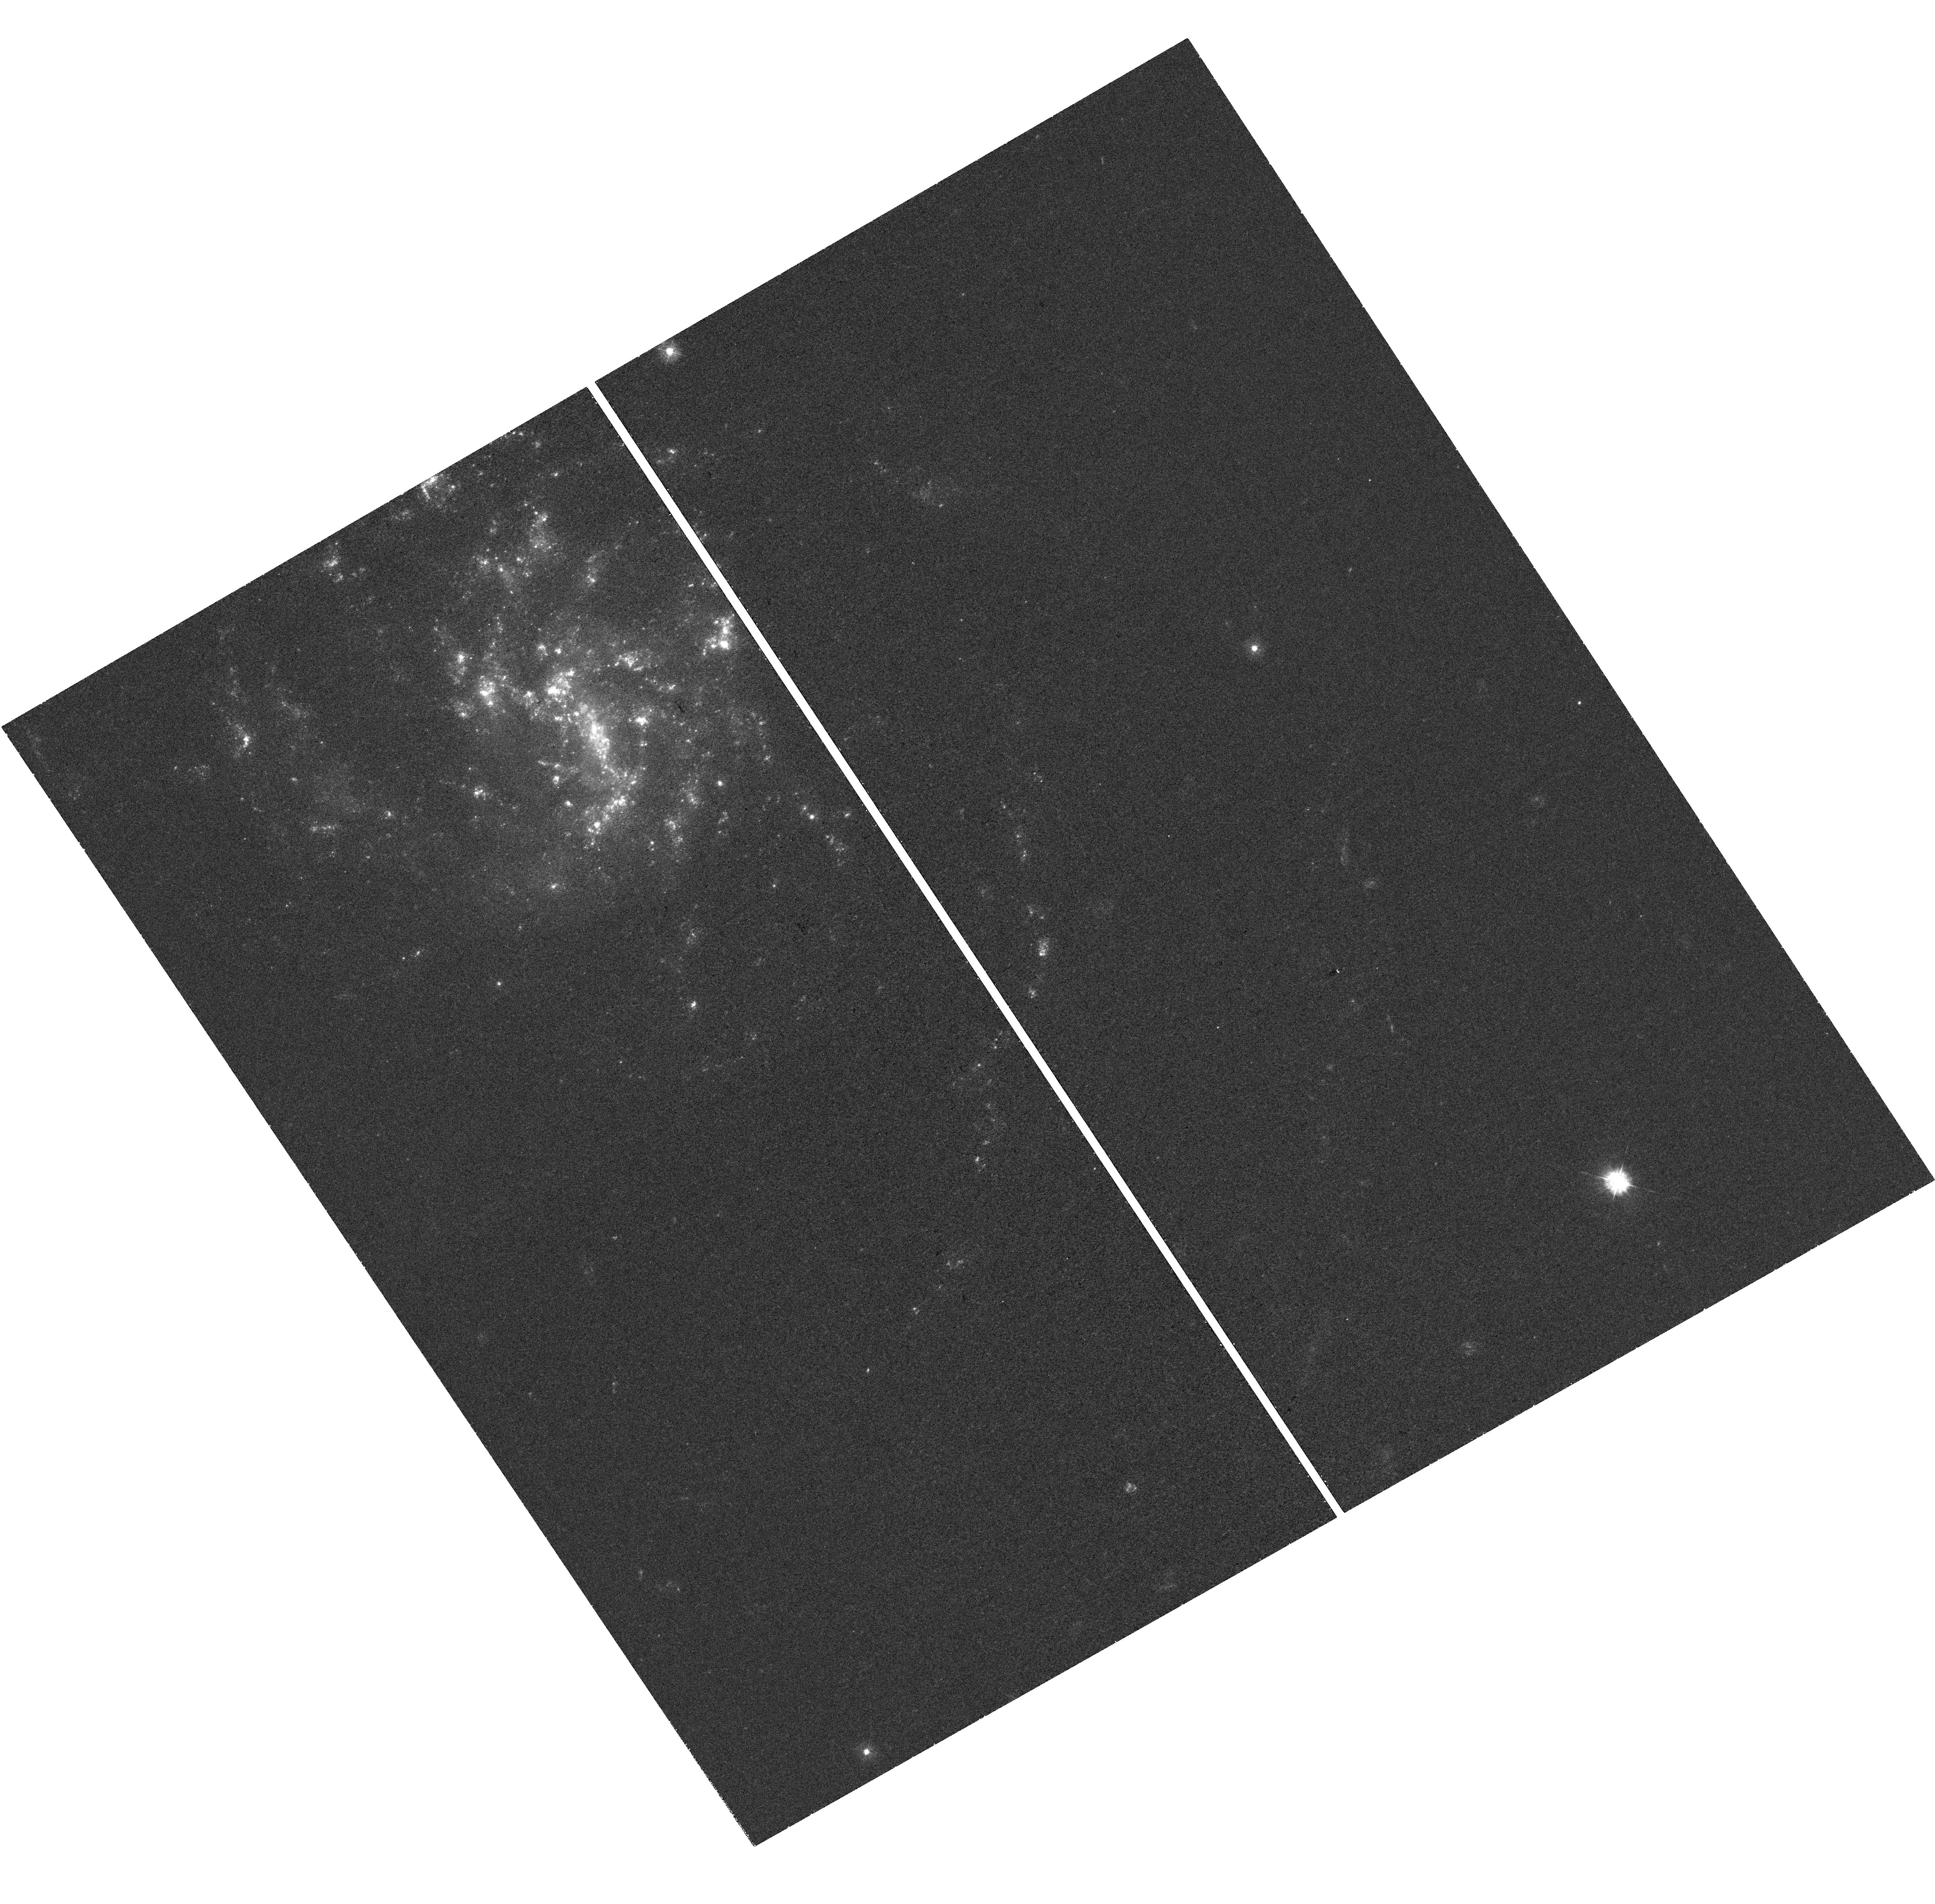
Target: MCG-03-13-063
Instrument: WFC3/UVIS
Filter: F336W
Exposure: 57 min
Observation ID: hst_14937_01_wfc3_uvis_f336w_idgv01

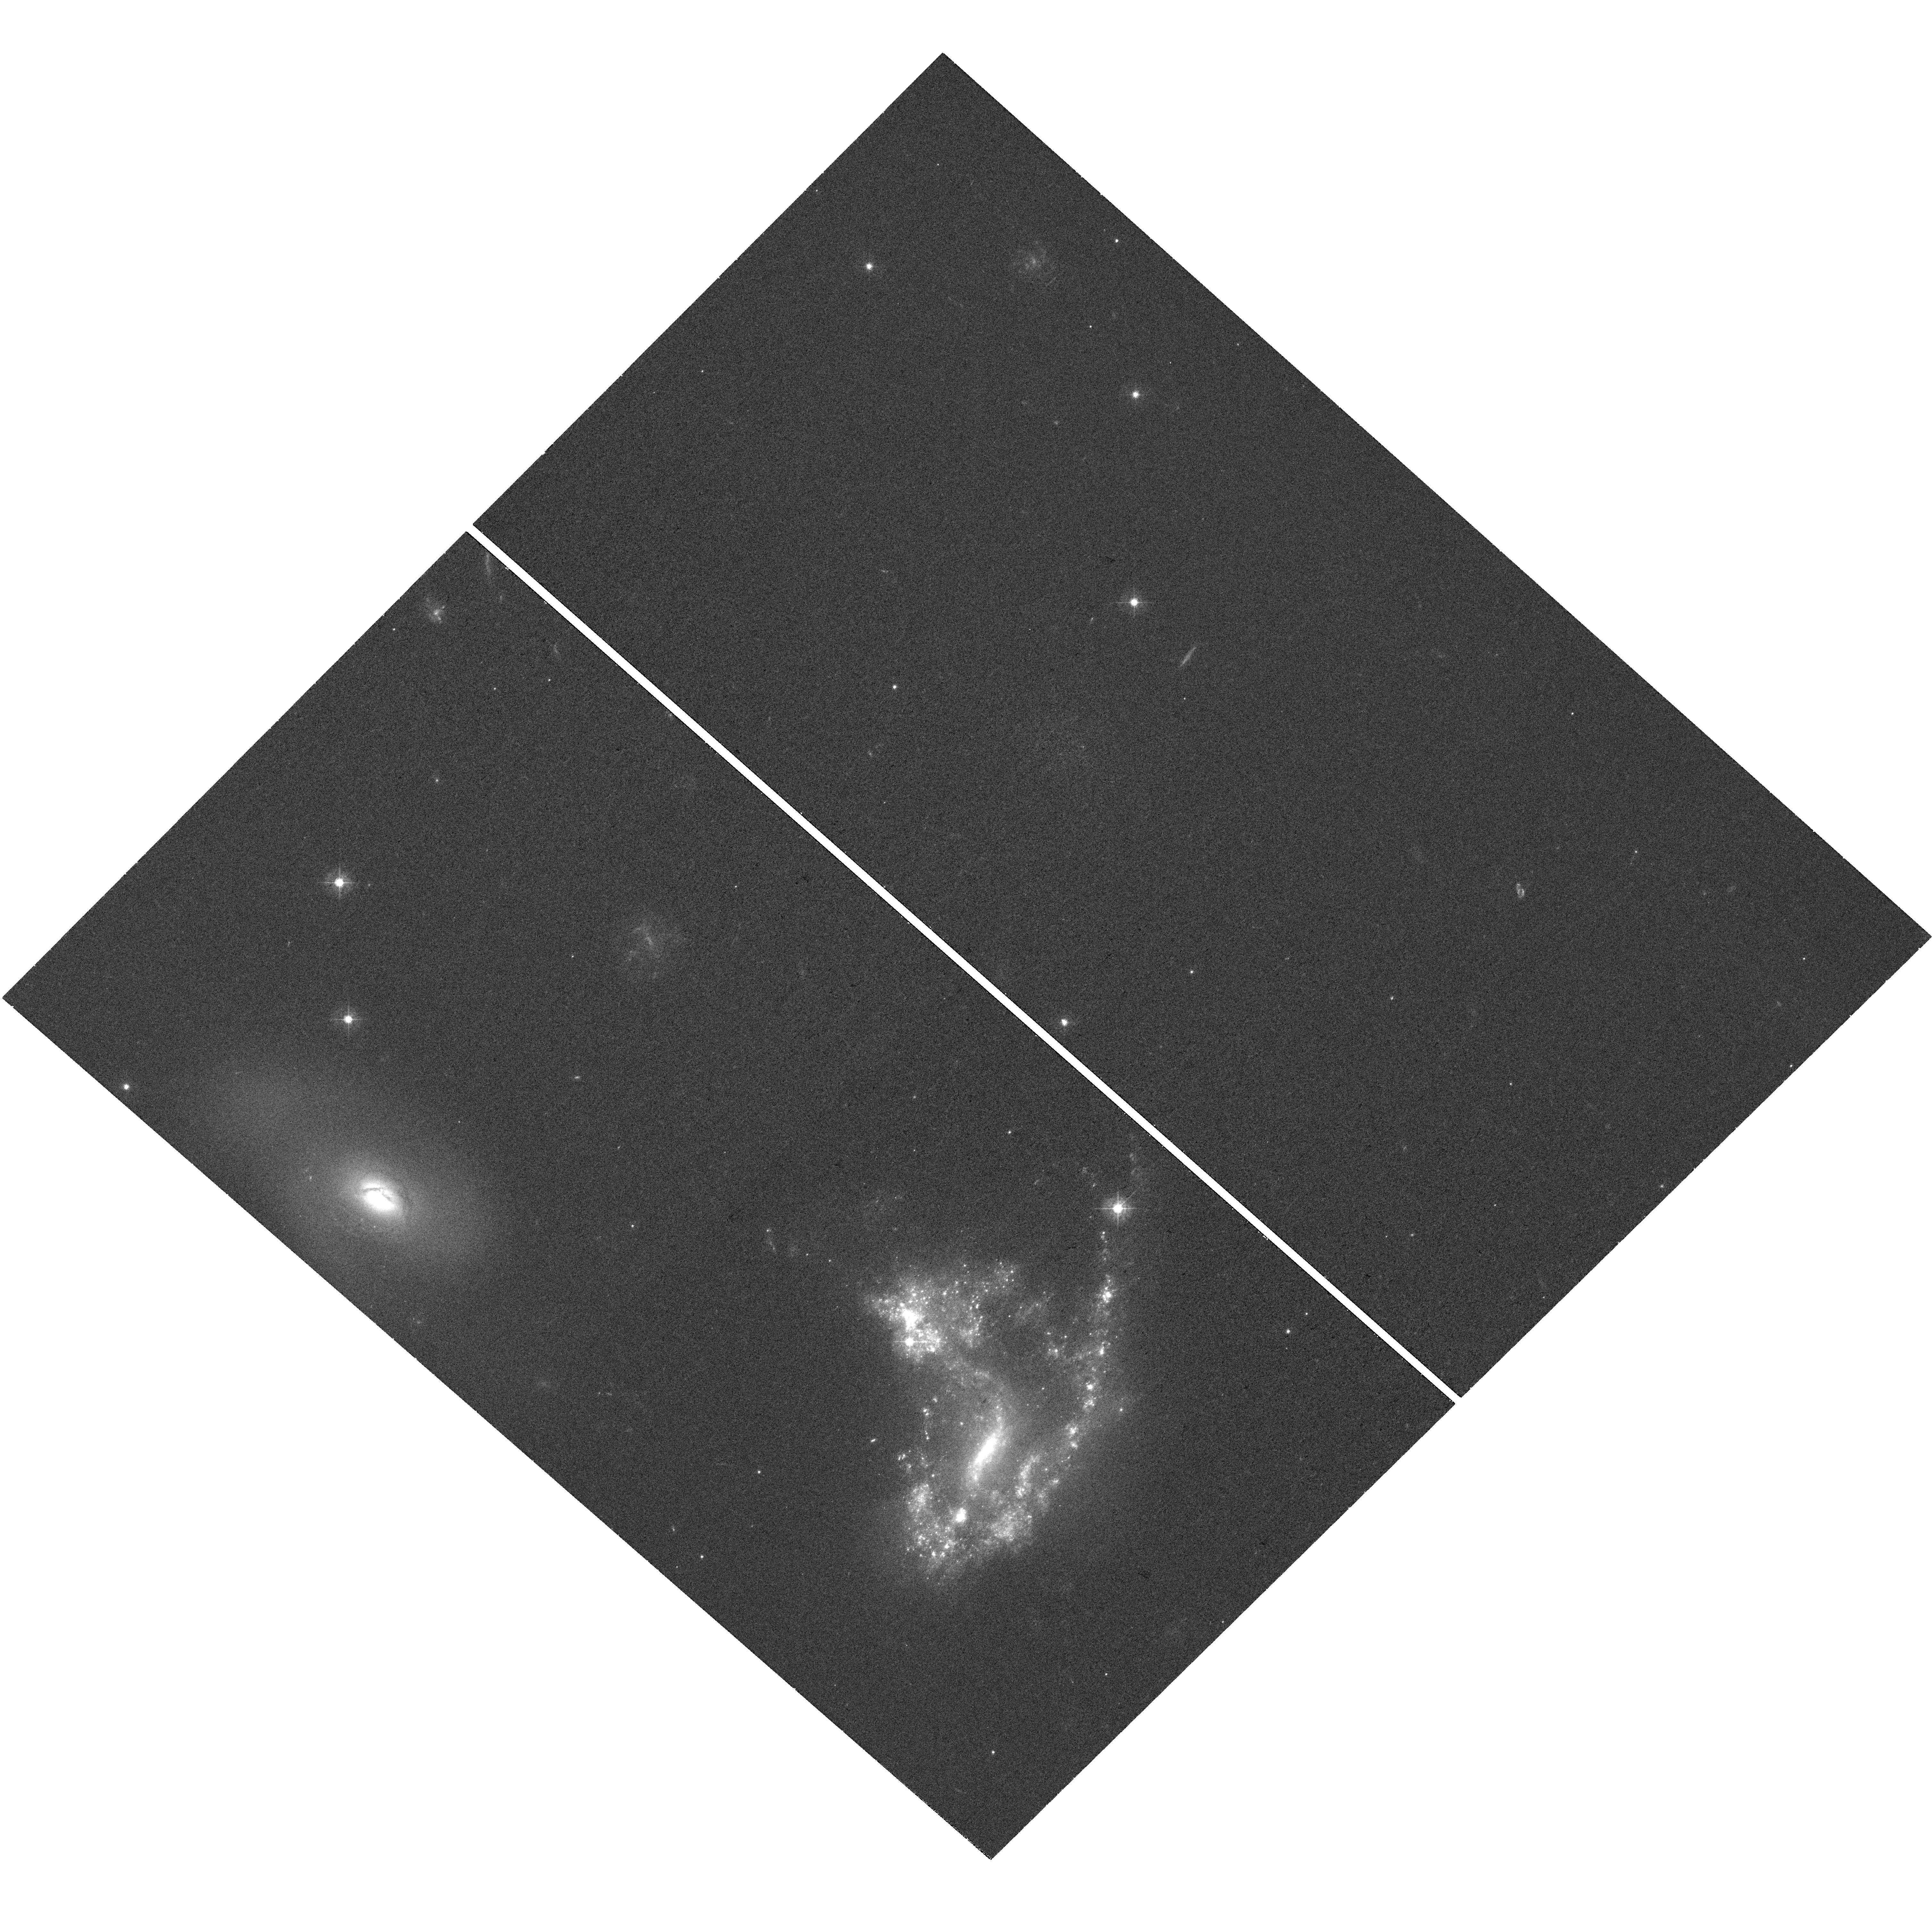
Target: AM-1054-325
Instrument: WFC3/UVIS
Filter: F438W
Exposure: 25 min
Observation ID: hst_14937_02_wfc3_uvis_f438w_idgv02

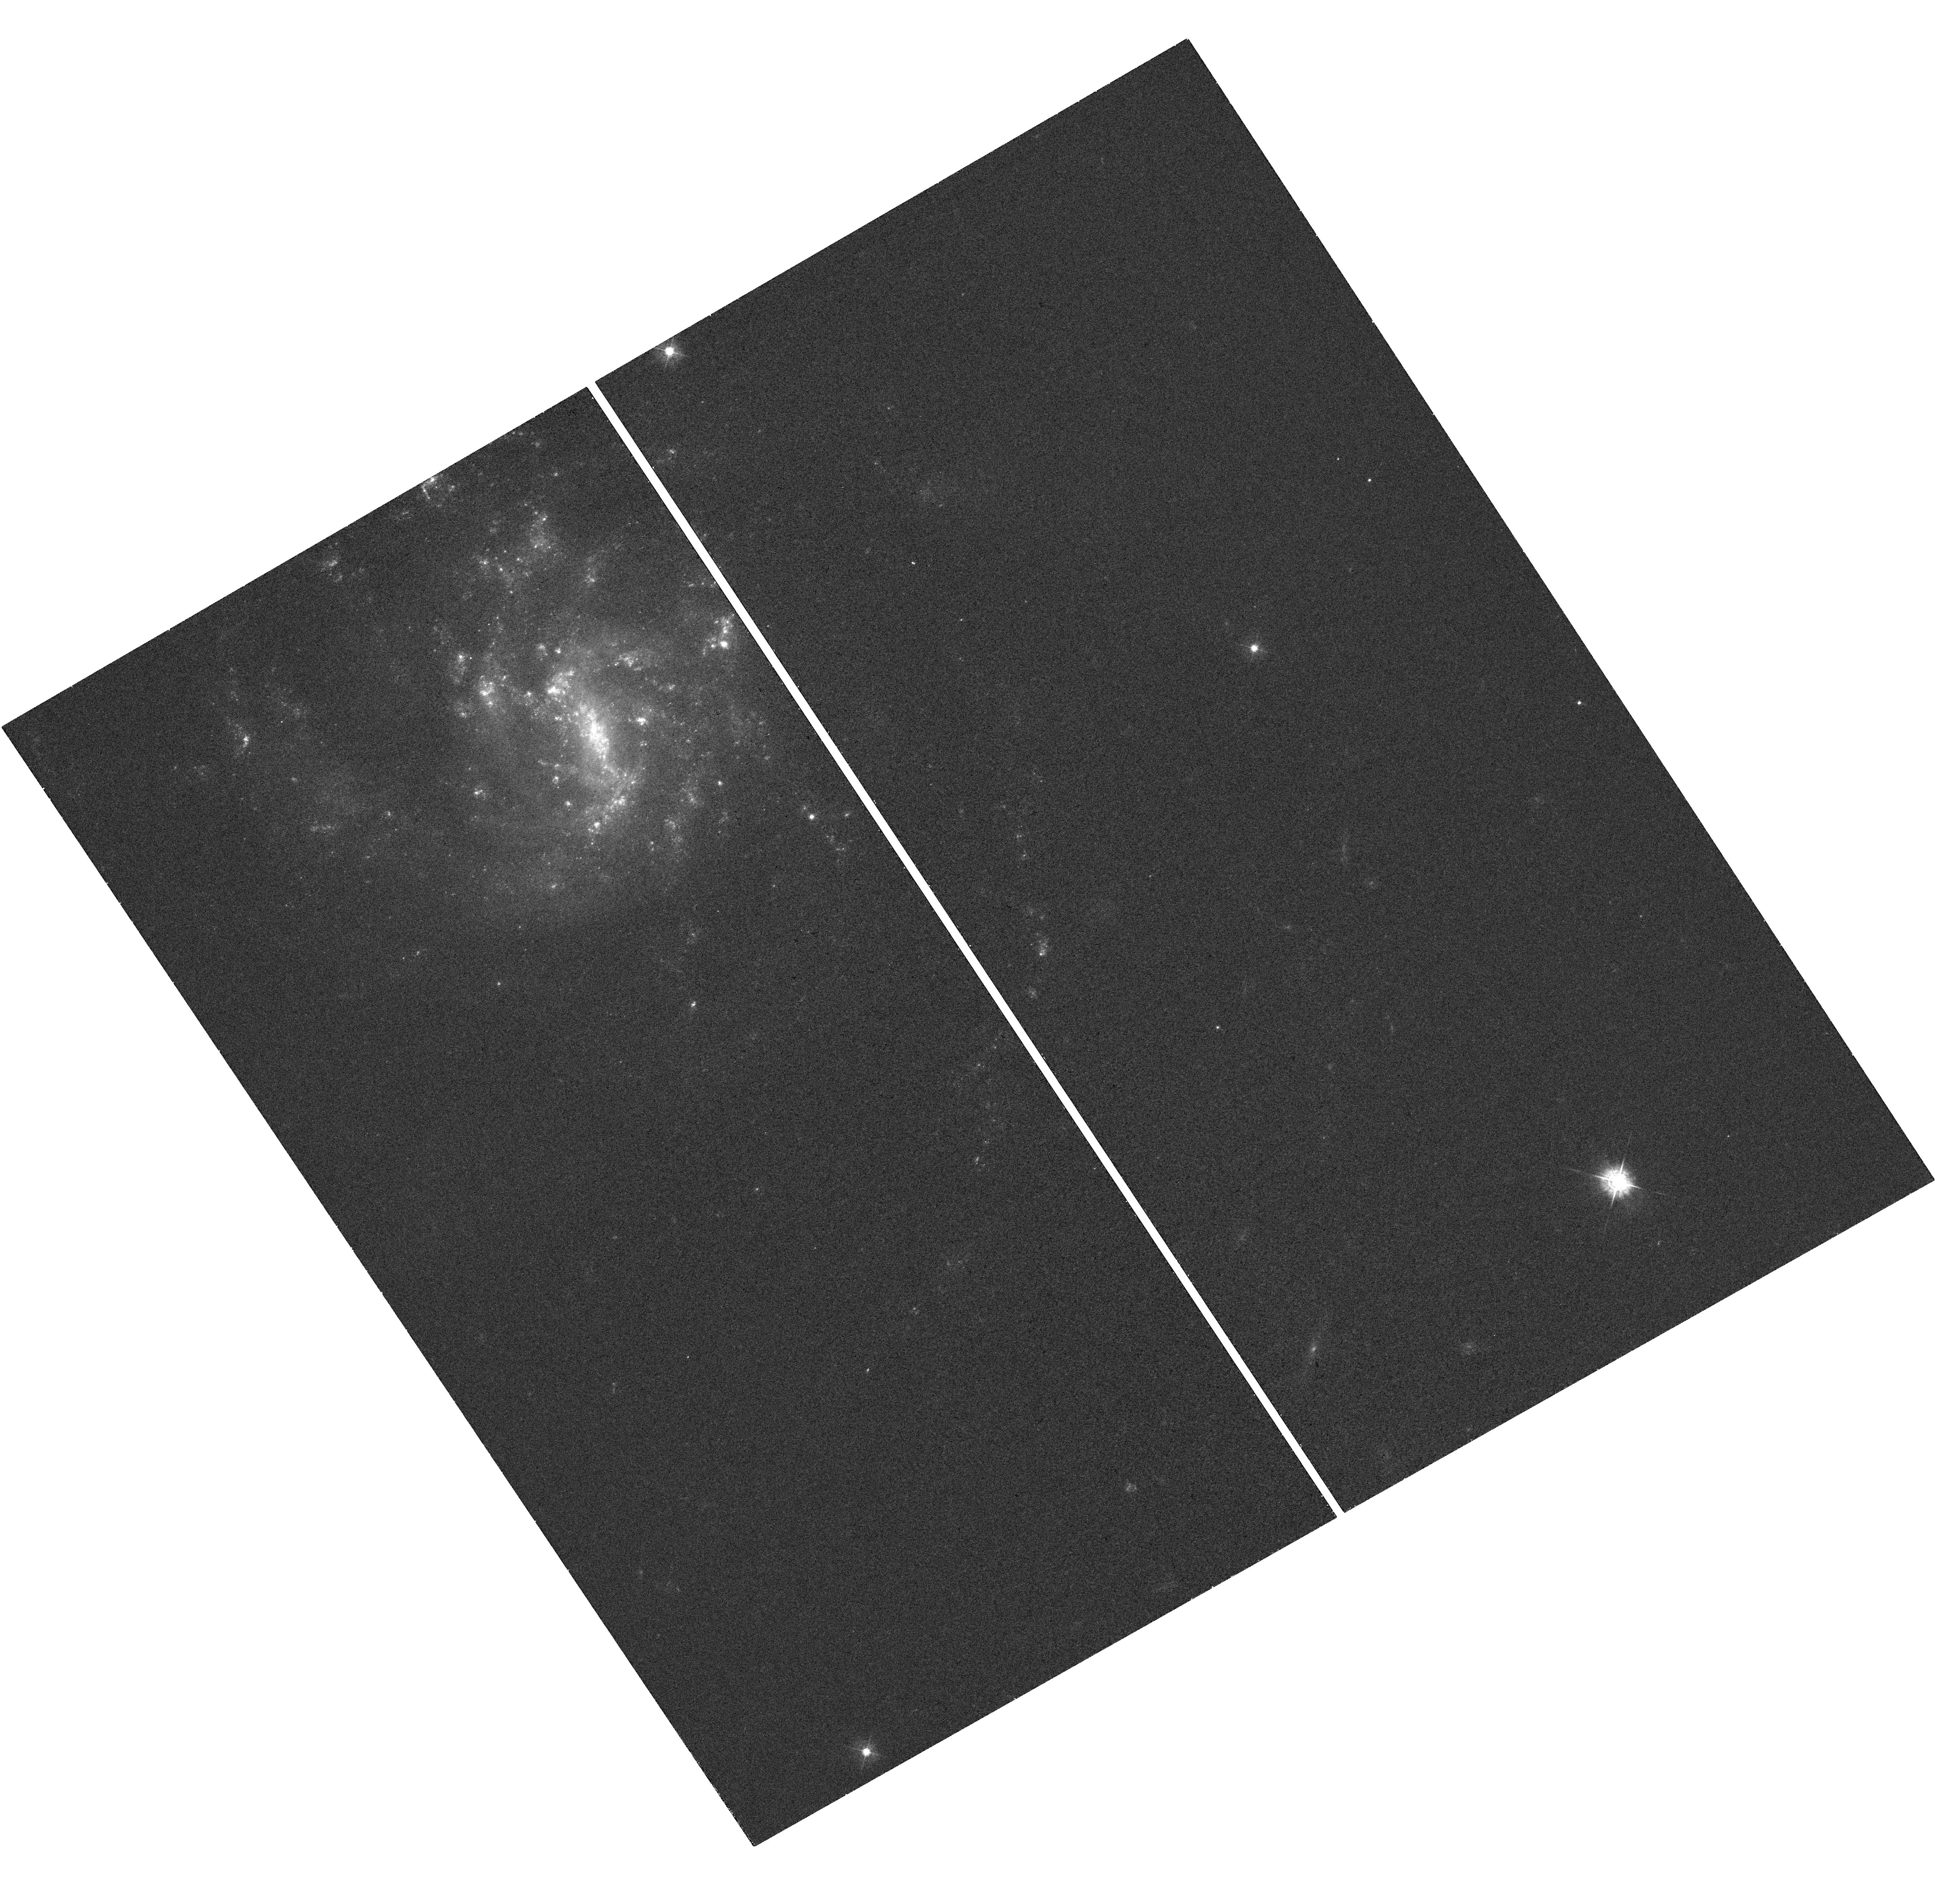
Target: MCG-03-13-063
Instrument: WFC3/UVIS
Filter: F438W
Exposure: 25 min
Observation ID: hst_14937_01_wfc3_uvis_f438w_idgv01

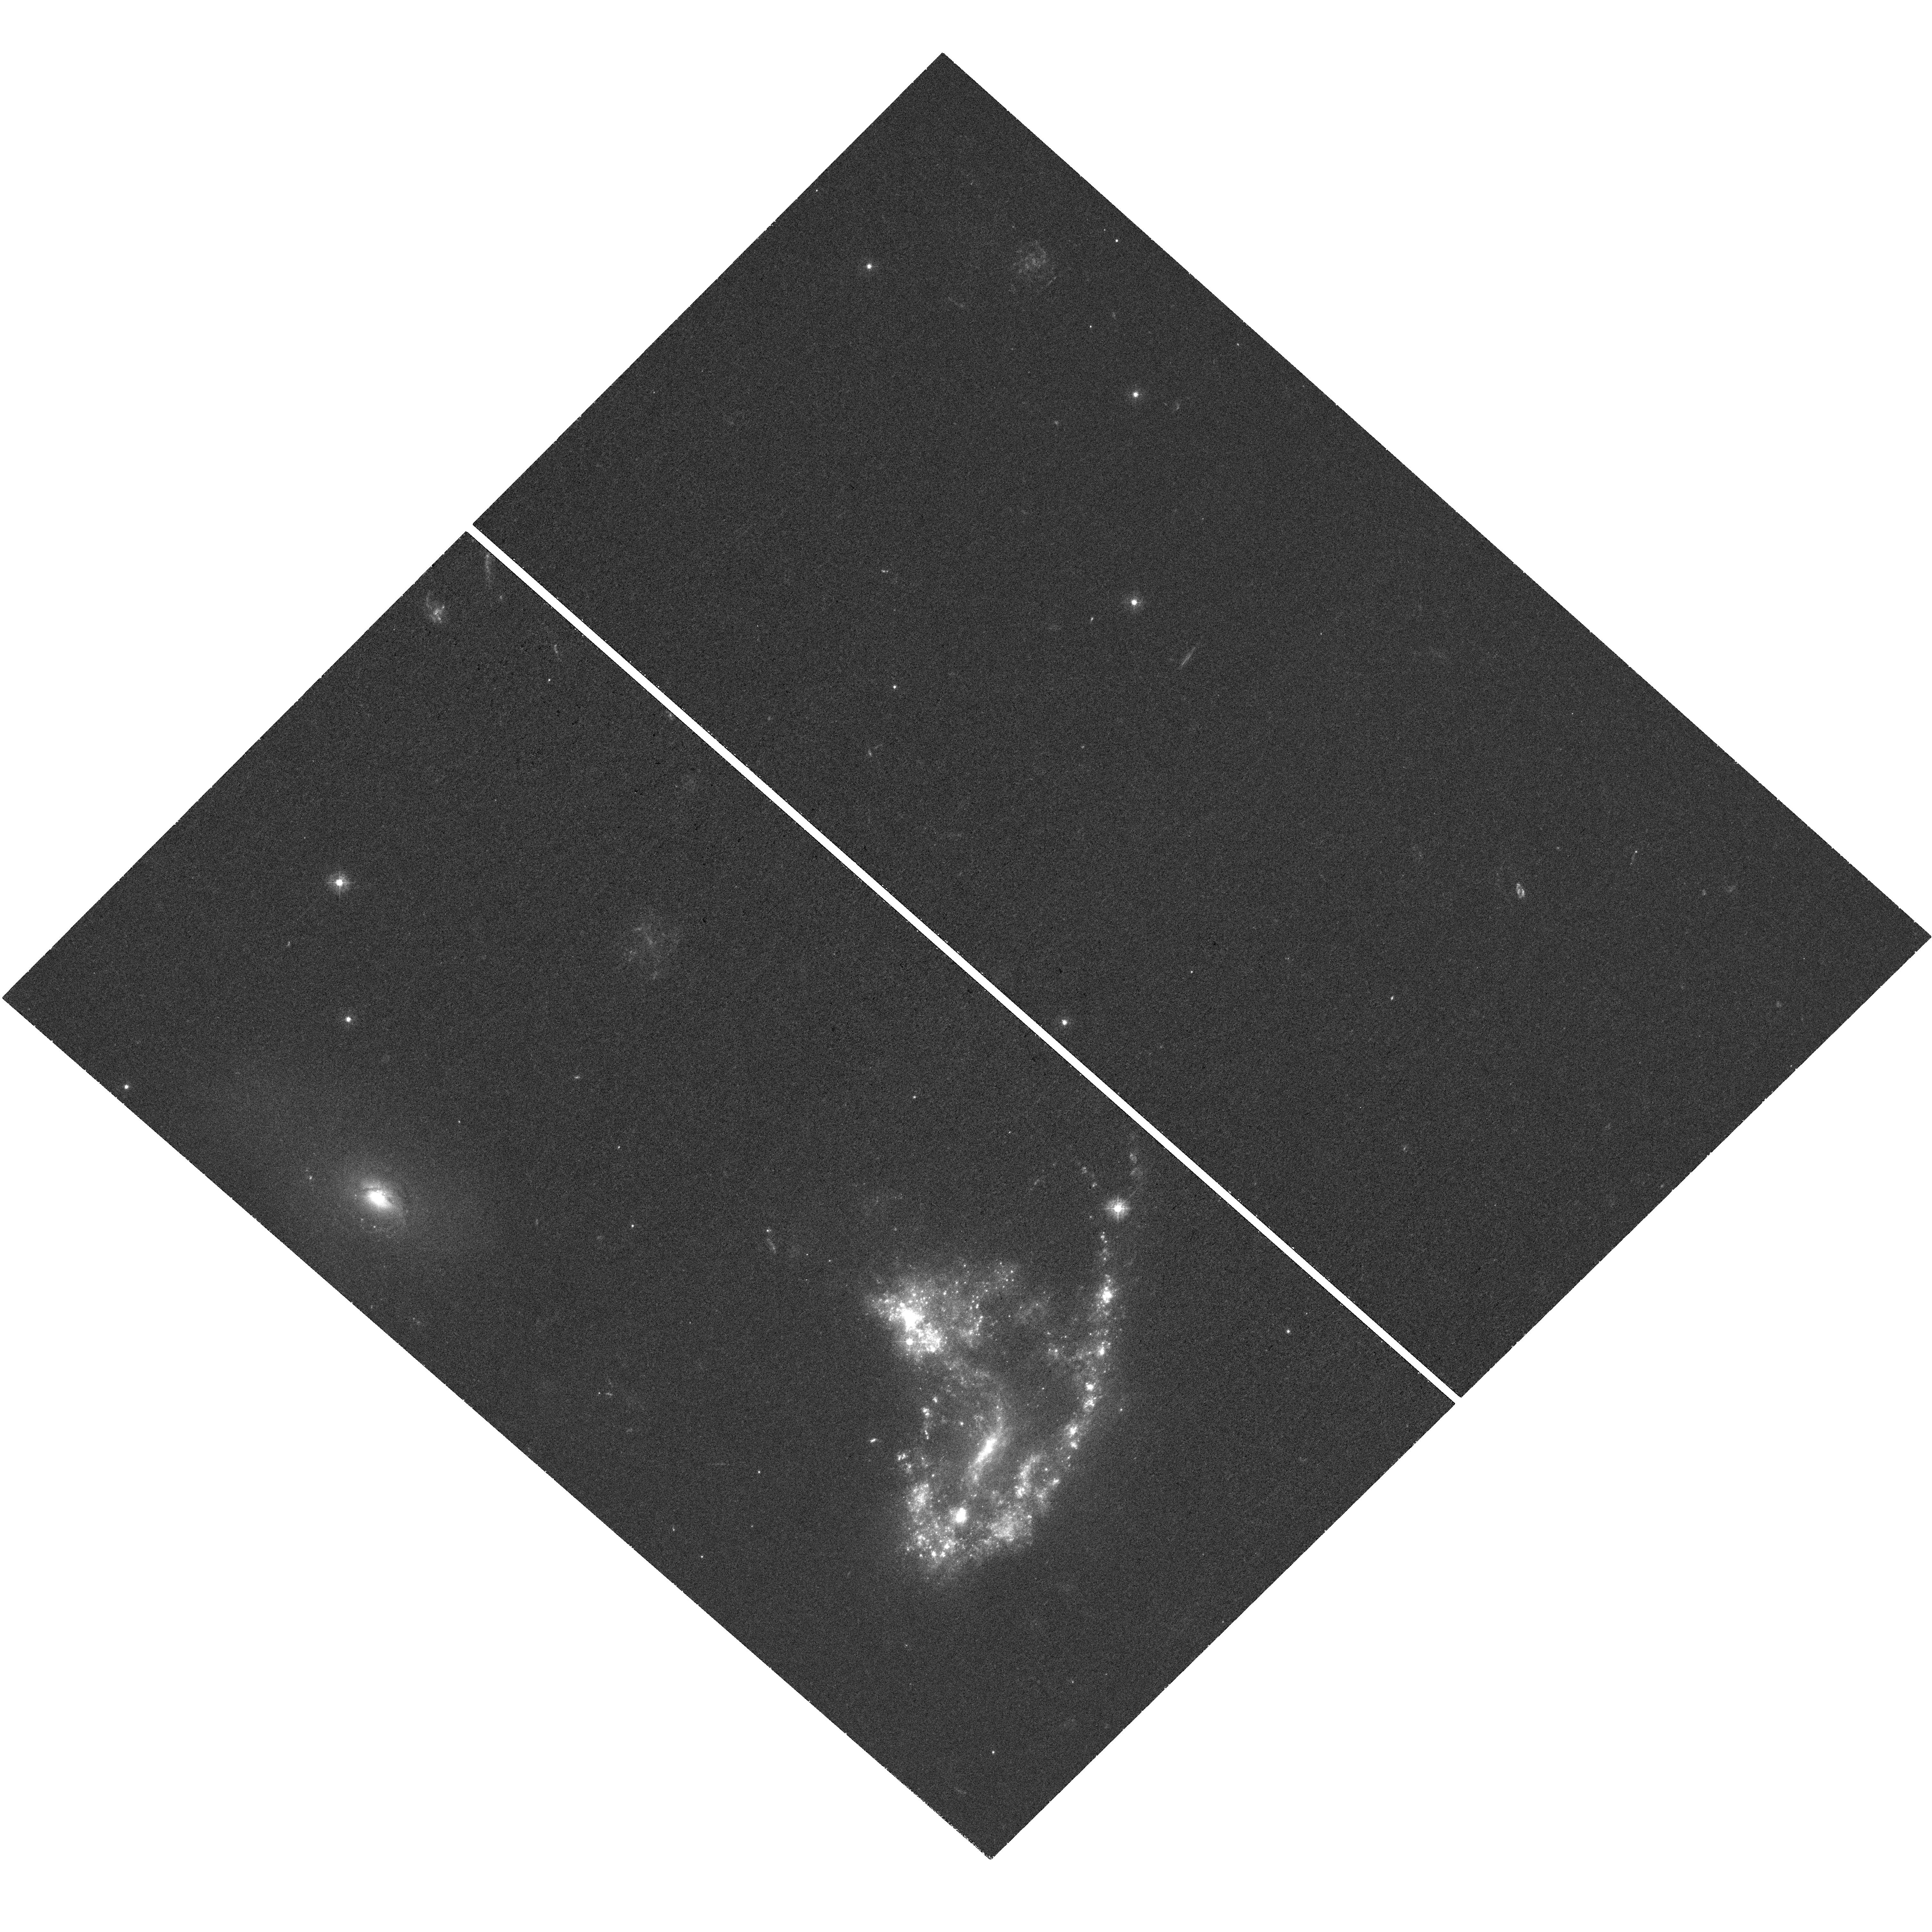
Target: AM-1054-325
Instrument: WFC3/UVIS
Filter: F336W
Exposure: 57 min
Observation ID: hst_14937_02_wfc3_uvis_f336w_idgv02

Neutral Hydrogen in Tidal Tails: Probing the Extremes of Star Formation (PI: Rodruck, Michael)

The morphologically diverse, HI-rich tidal tails of interacting galaxies represent the edges of the complex parameter space that allows massive star clusters to form and survive. In a prior optical study with the Hubble Space Telescope, our group analyzed 25 tidal tails and their star cluster populations, representing a broad continuum of star/clusterforming activity from a template set of interacting galaxy pairs. Of these 25 tails, we have analyzed and published data on 22 of them. However, our remaining systems, AM 1054-325, MCG-03-13-063, and ESO 376-G028, occupy the extremes of cluster formation: two prolifically cluster-forming environments and one devoid of ongoing star and cluster formation. We propose to observe these systems in the neutral hydrogen 21 cm line with the VLA to gauge the effects of the distribution and kinematics of the HI medium on cluster formation, in the relatively unexplored tidal tail environment. We further propose to age date these clusters with joint HST observations, to link cluster age to the local ISM. Combining these observations with our sample's archival VLA/ATCA data will elucidate the connection between star clusters, the conditions in the HI-dominated ISM that produce them, and holistically, the types of galaxy interactions that promote those conditions.